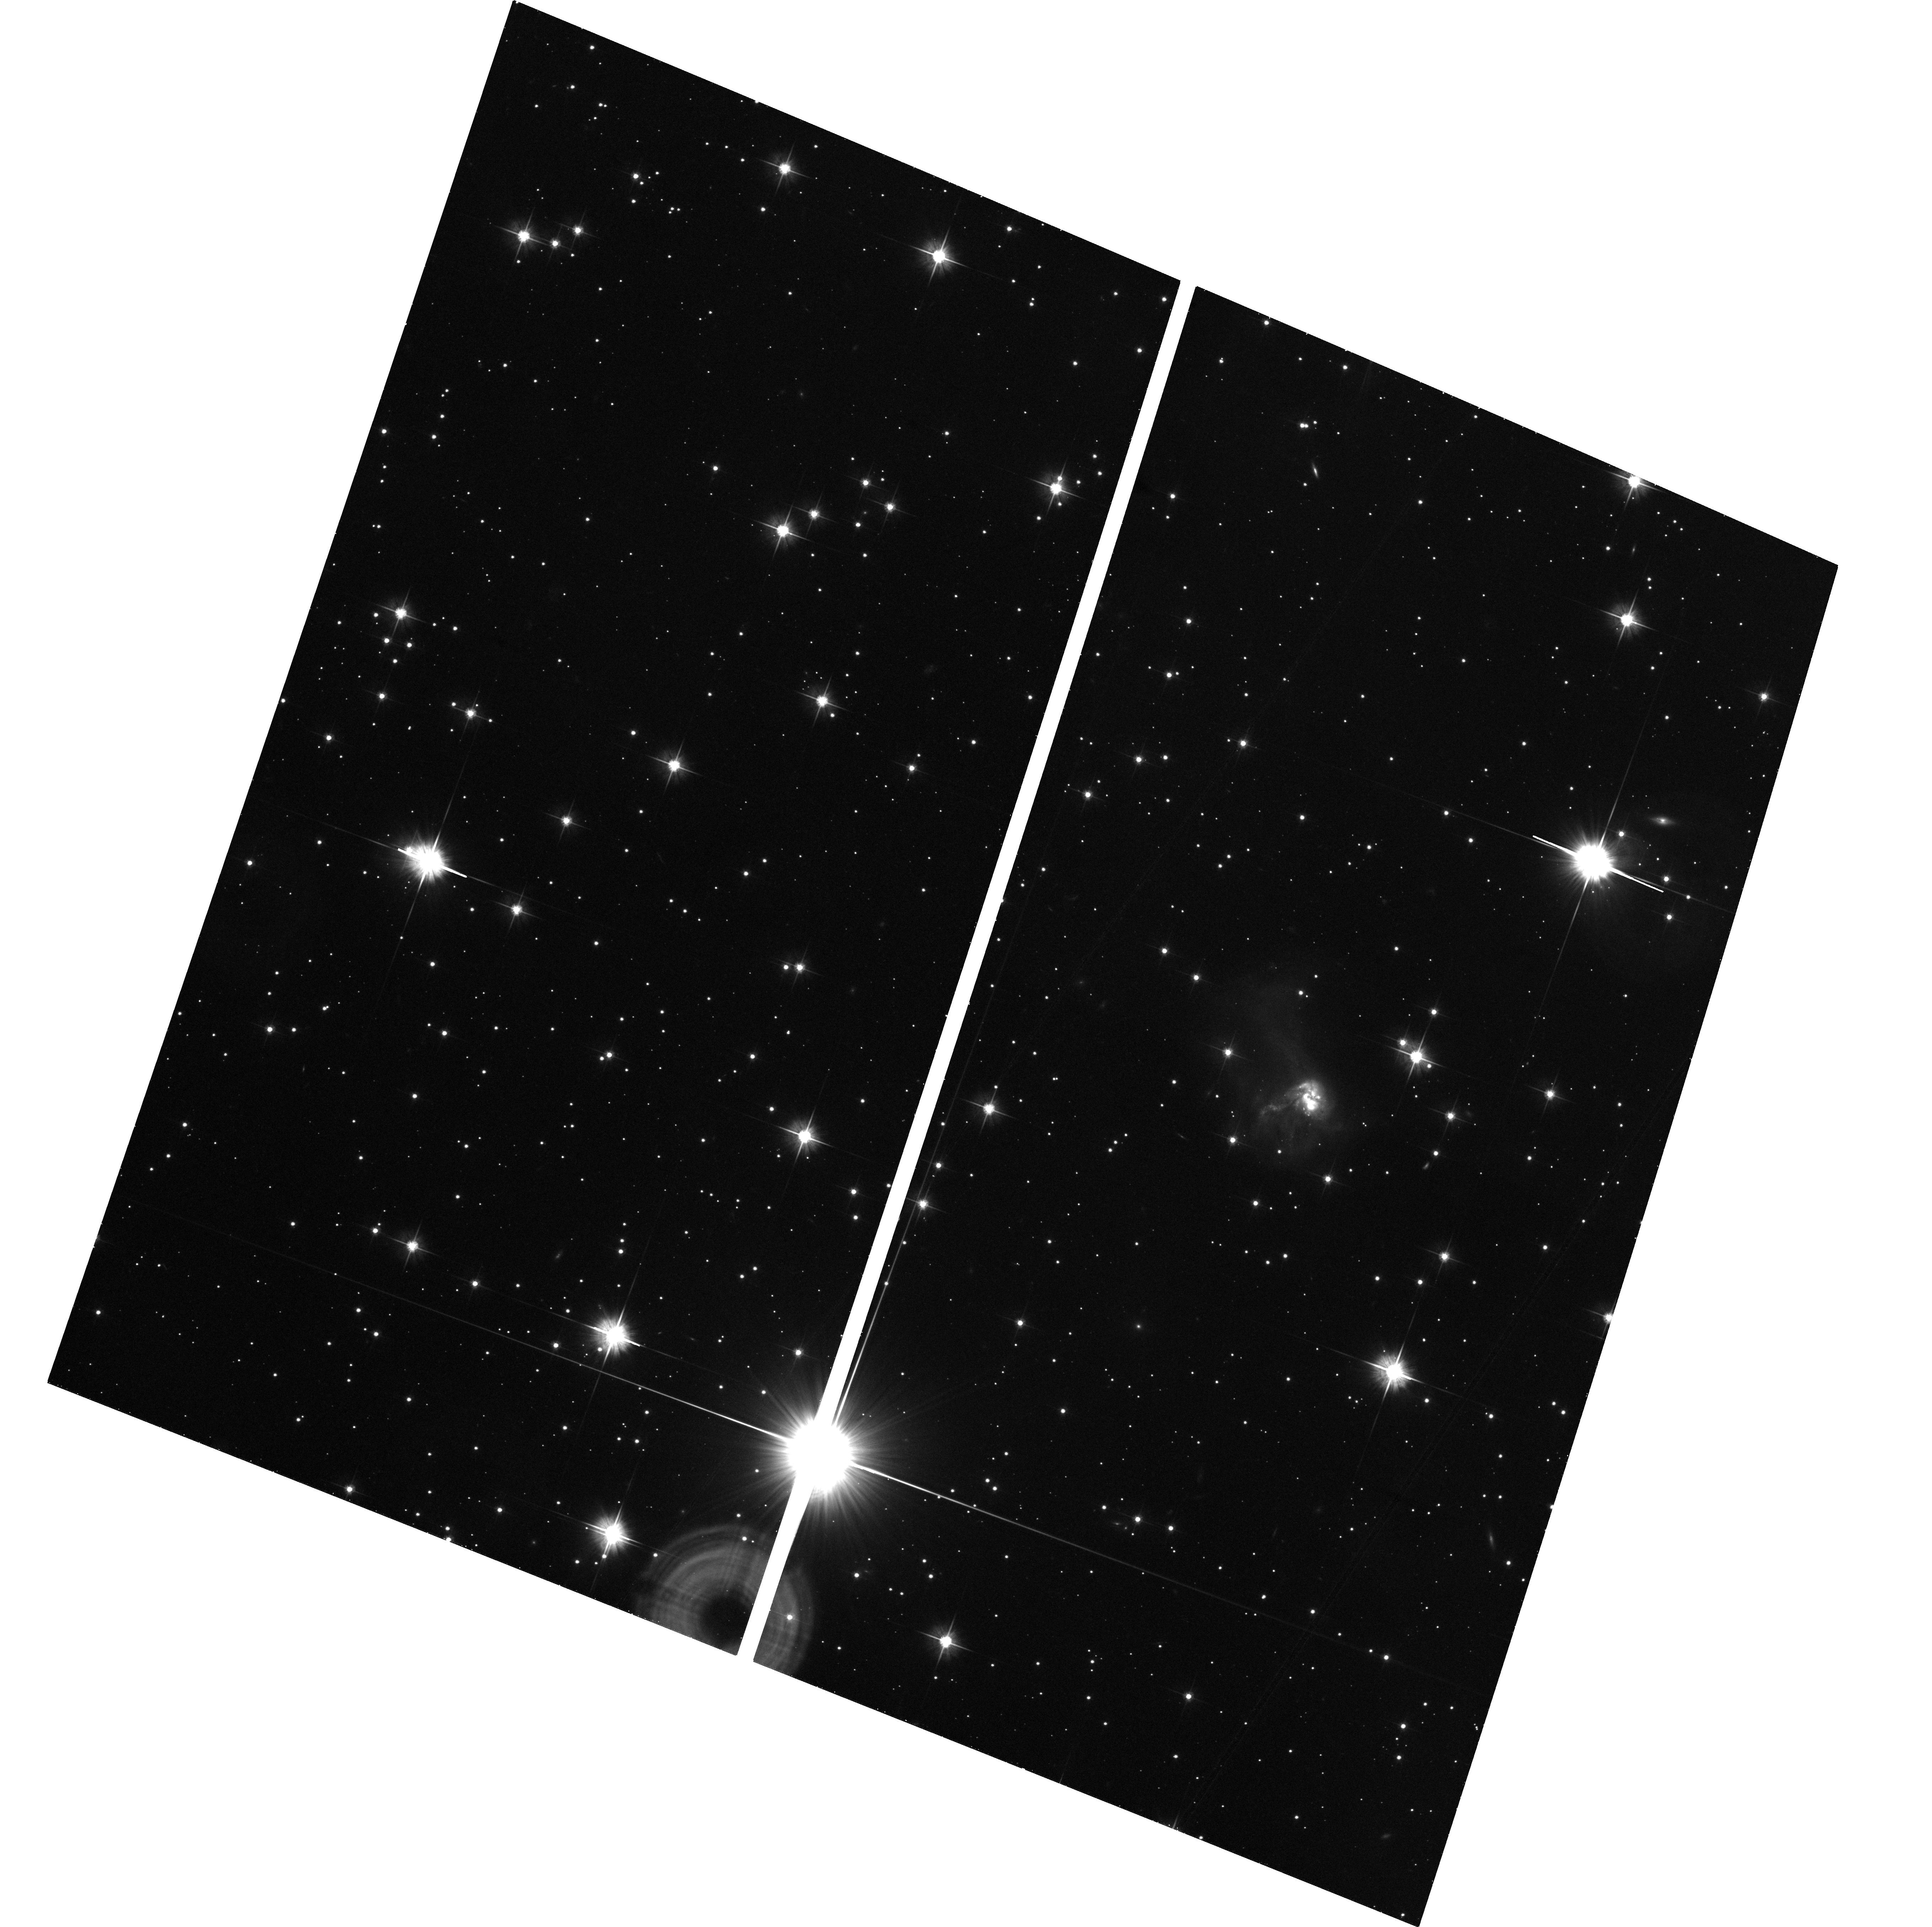
Target: IRAS19297-0406
Instrument: ACS/WFC
Filter: F606W
Exposure: 30 min
Observation ID: hst_8993_80_acs_wfc_f606w_j8c480

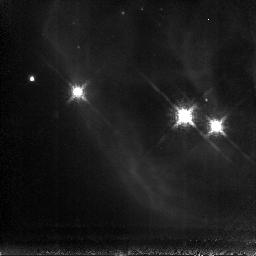
Target: NGC2264
Instrument: NICMOS/NIC3
Filter: F187N
Exposure: 1.1 h
Observation ID: n8c417010

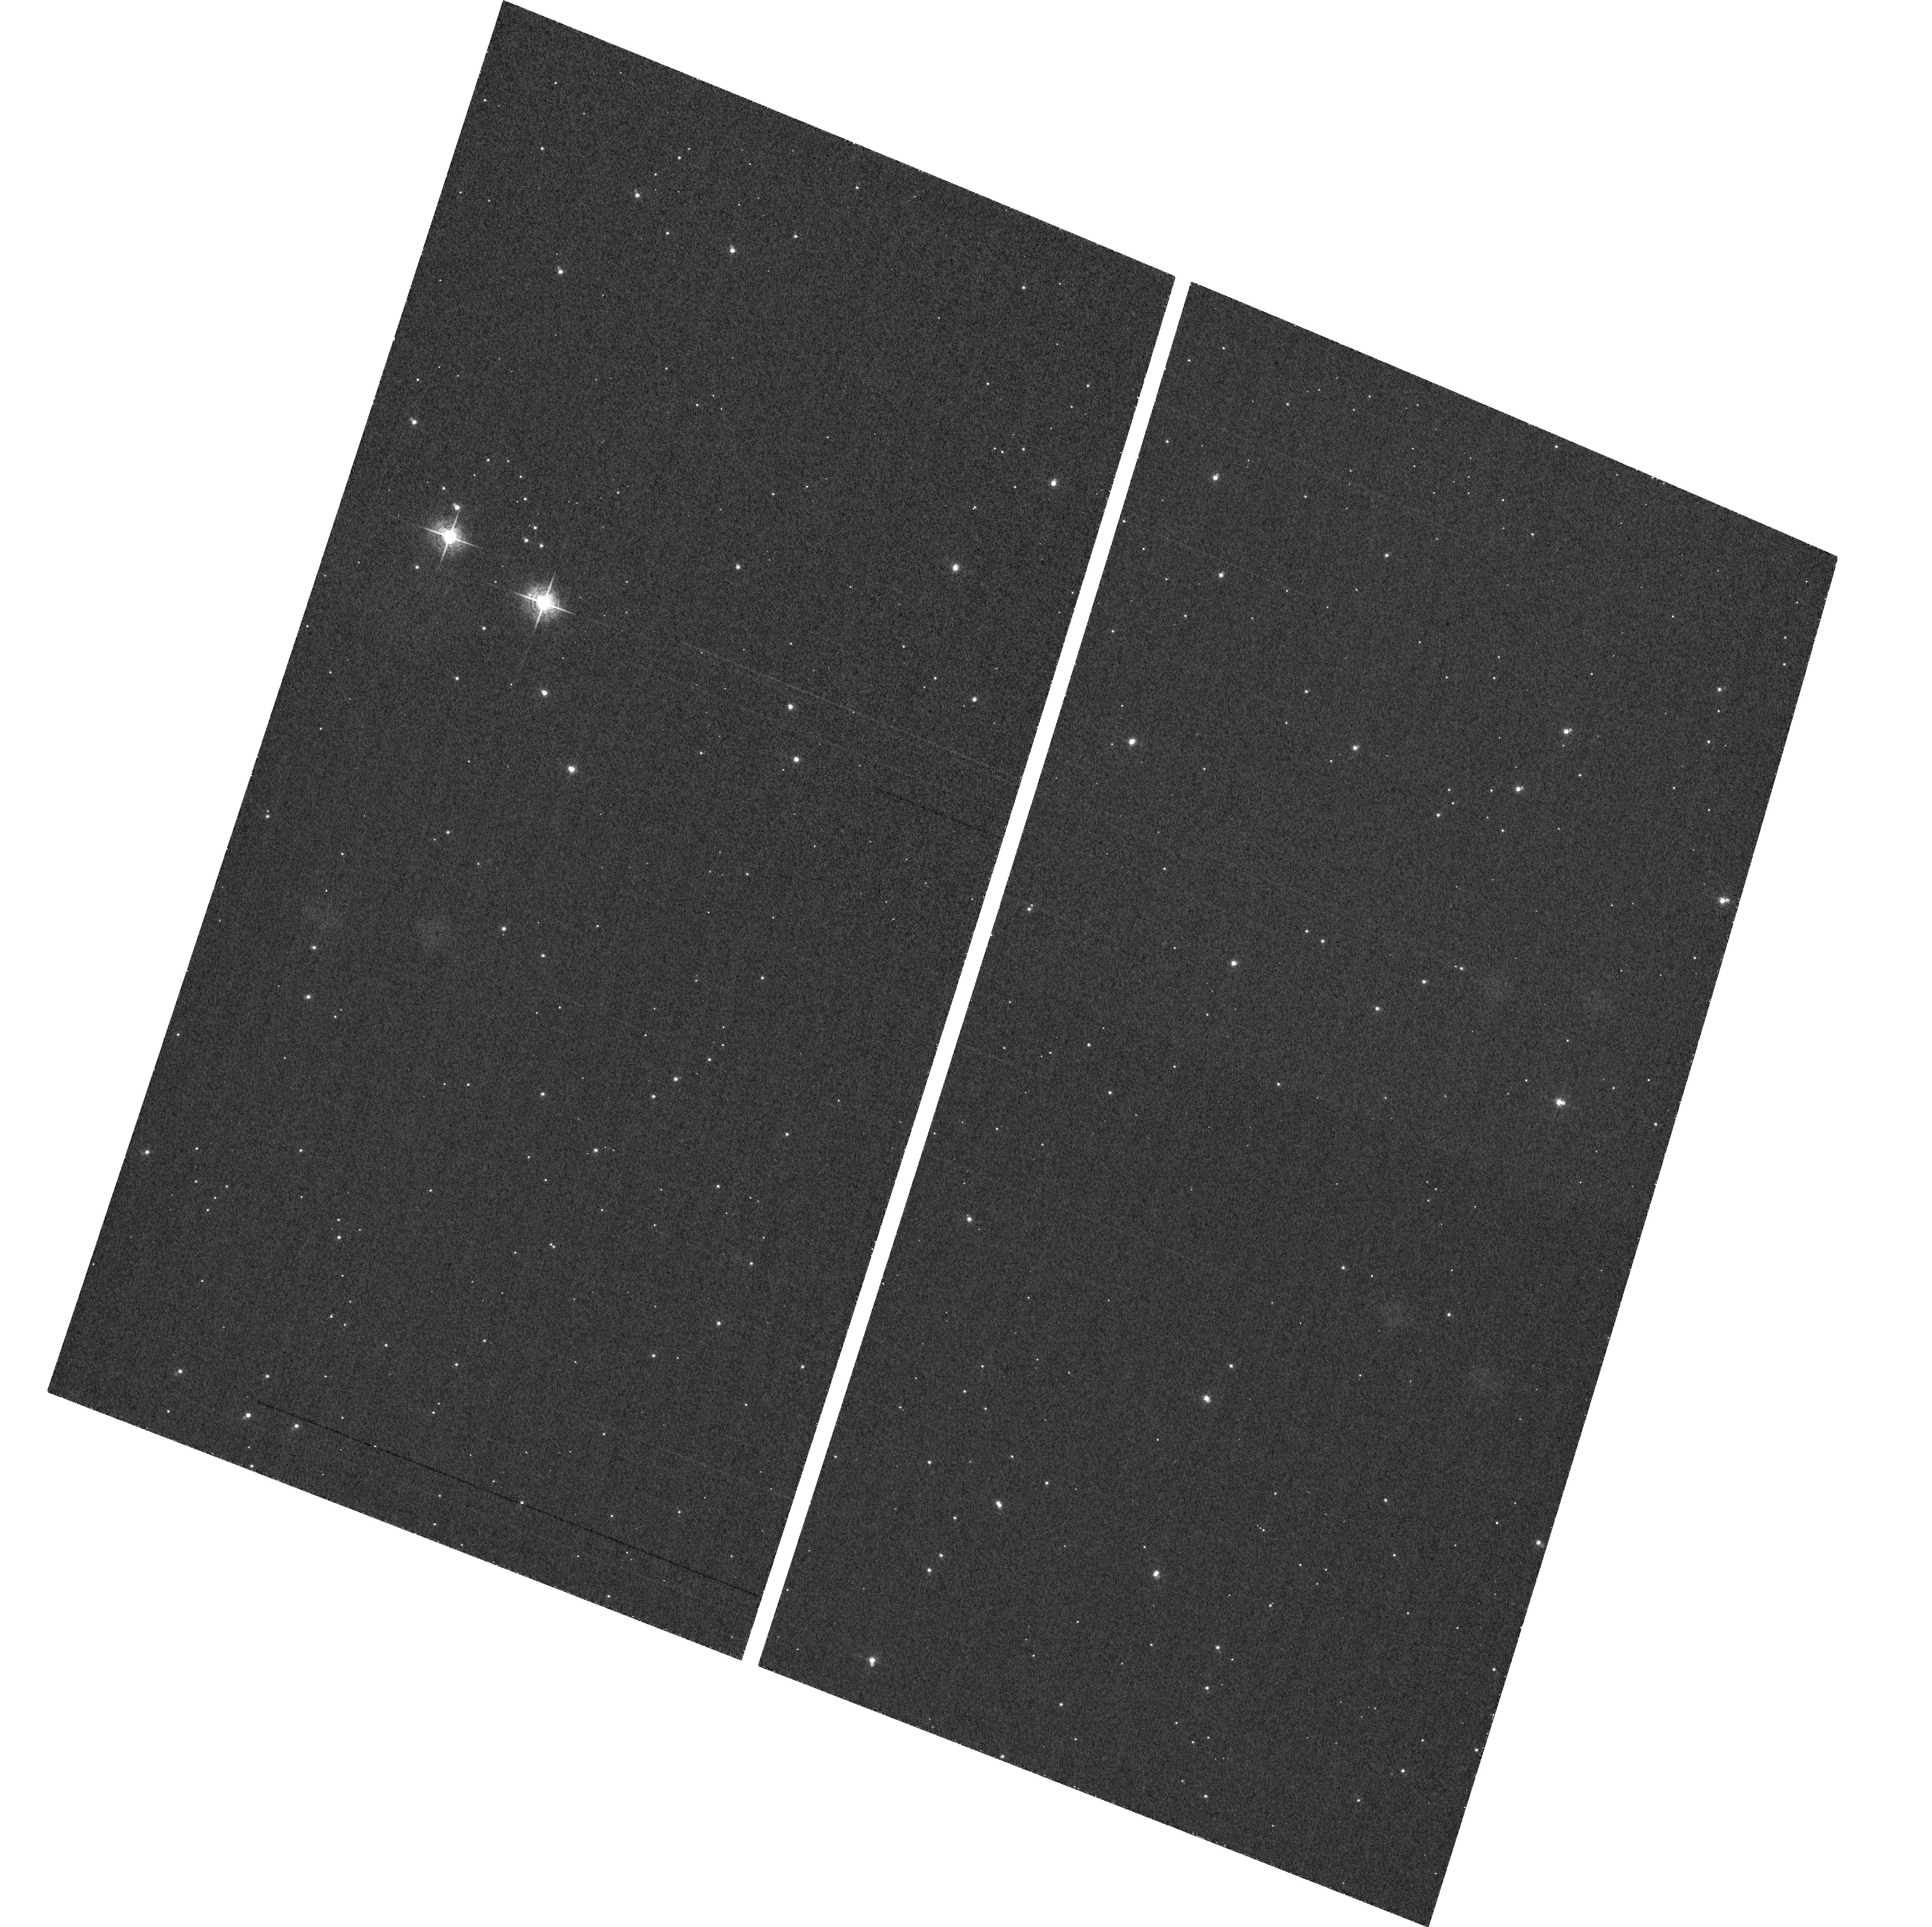
Target: field at RA 293.093°, Dec -4.000°
Instrument: ACS/WFC
Filter: F660N
Exposure: 58 min
Observation ID: hst_8993_81_acs_wfc_f660n_j8c481

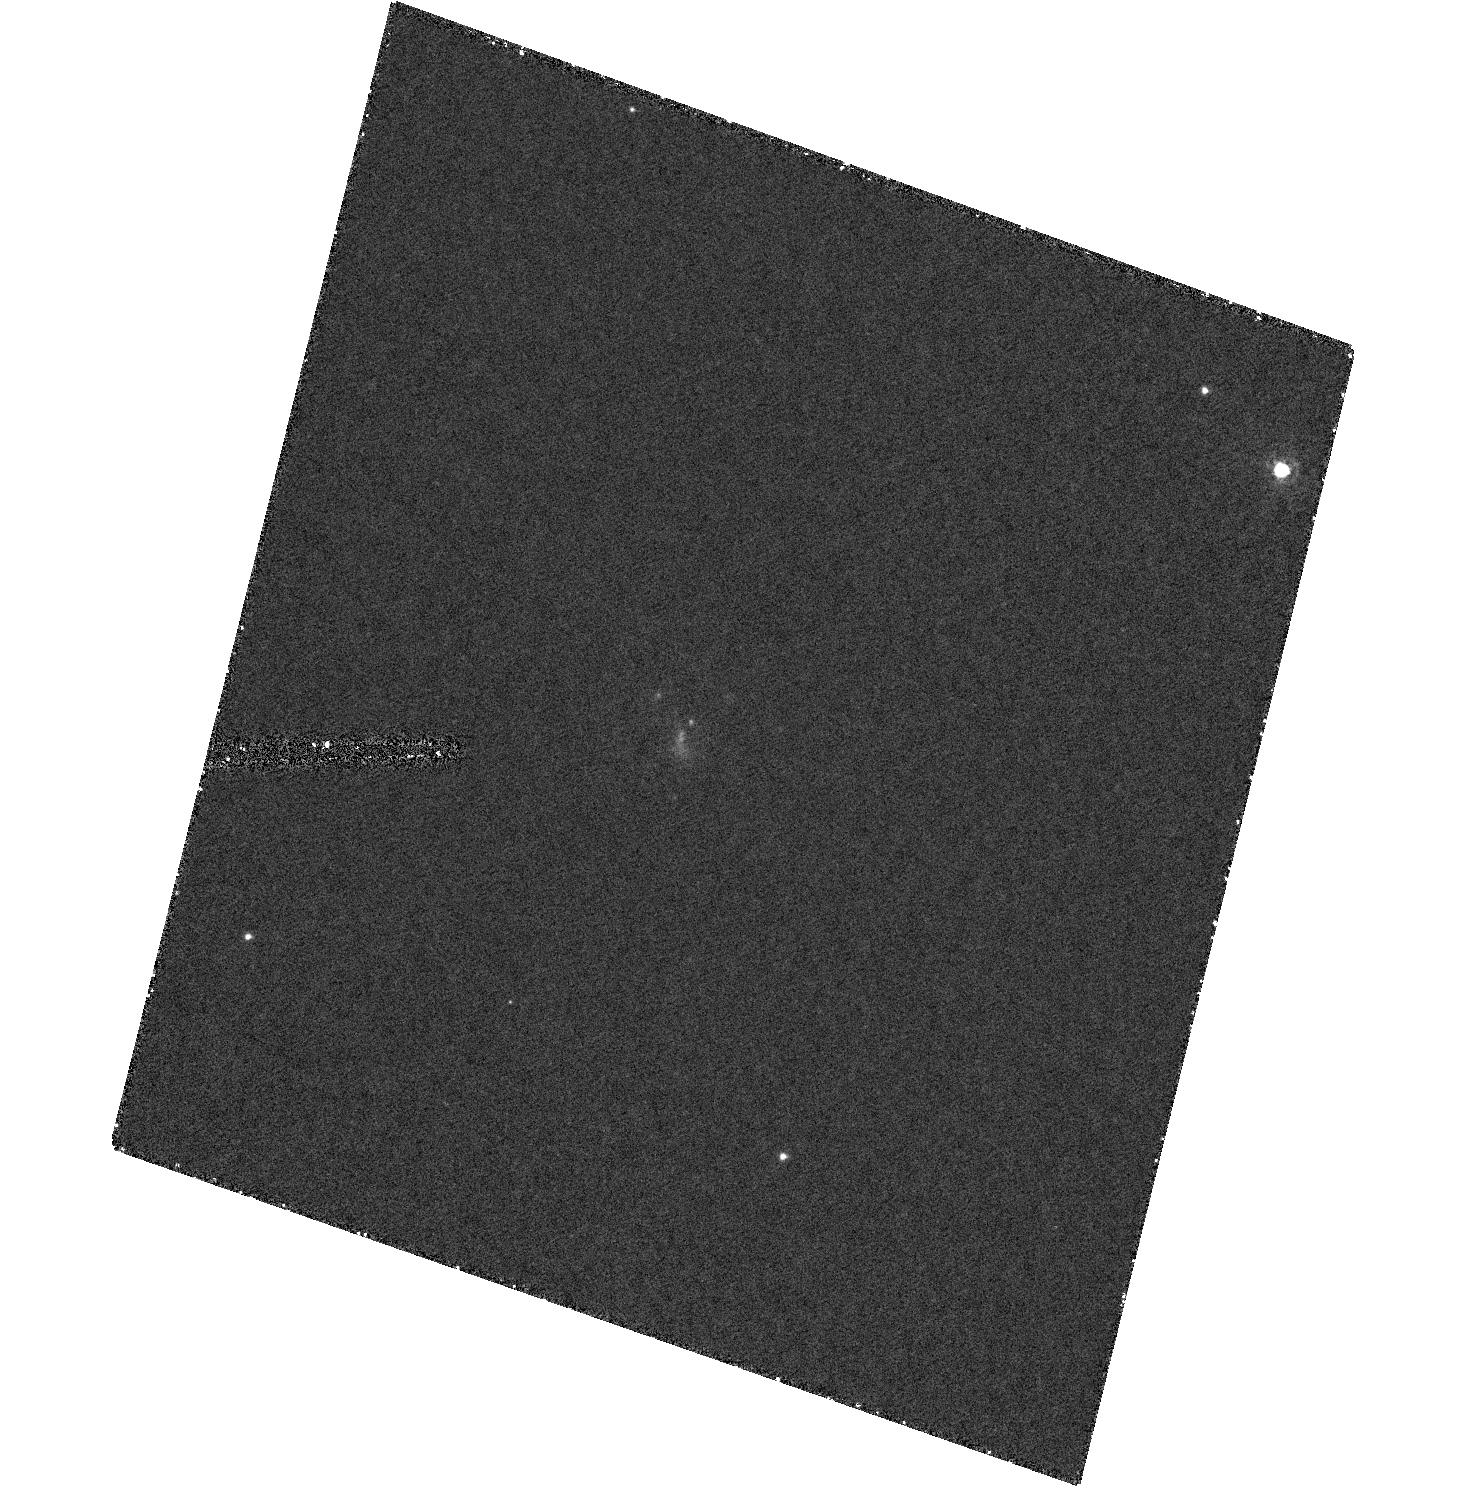
Target: IRAS19297-0406
Instrument: ACS/HRC
Filter: F330W
Exposure: 1.3 h
Observation ID: hst_8993_81_acs_hrc_f330w_j8c481

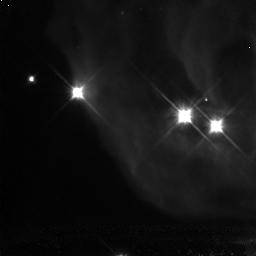
Target: NGC2264
Instrument: NICMOS/NIC3
Filter: F110W
Exposure: 1.1 h
Observation ID: n8c416010

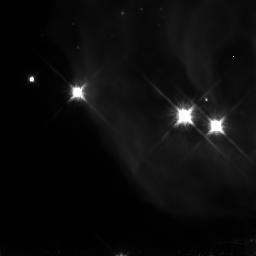
Target: NGC2264
Instrument: NICMOS/NIC3
Filter: F160W
Exposure: 1.1 h
Observation ID: n8c416020

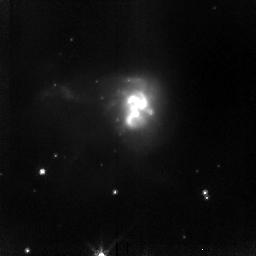
Target: IRAS19297-0406
Instrument: NICMOS/NIC2
Filter: F110W
Exposure: 1.1 h
Observation ID: n8c470010

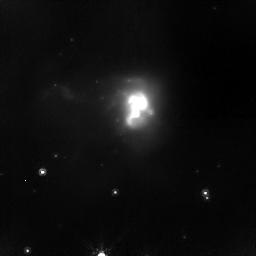
Target: IRAS19297-0406
Instrument: NICMOS/NIC2
Filter: F160W
Exposure: 1.1 h
Observation ID: n8c470020

NICMOS Imaging of NGC 1241 {the Cone nebulae} and IRAS19297-0406 (PI: Fruchter, Andrew S.)

The purpose of this program is to obtain images that display the panchromatic capability of HST with refurbishment of NICMOS. We will obtain images of two targets using NICMOS, and if possible, ACS as well. Images will be obtained in J and H and Paschen alpha. If ACS is unavailable images will be taken in K as well. Two targets will be imaged. The ULIRG IRAS19297-0406 will be observed under all circumstance. And one object from the list of the Cone Nebula (NGC 2264) and NGC 1241 will be observed. The latter will depend upon the result of ground-based IR imaging of NGC 2264.